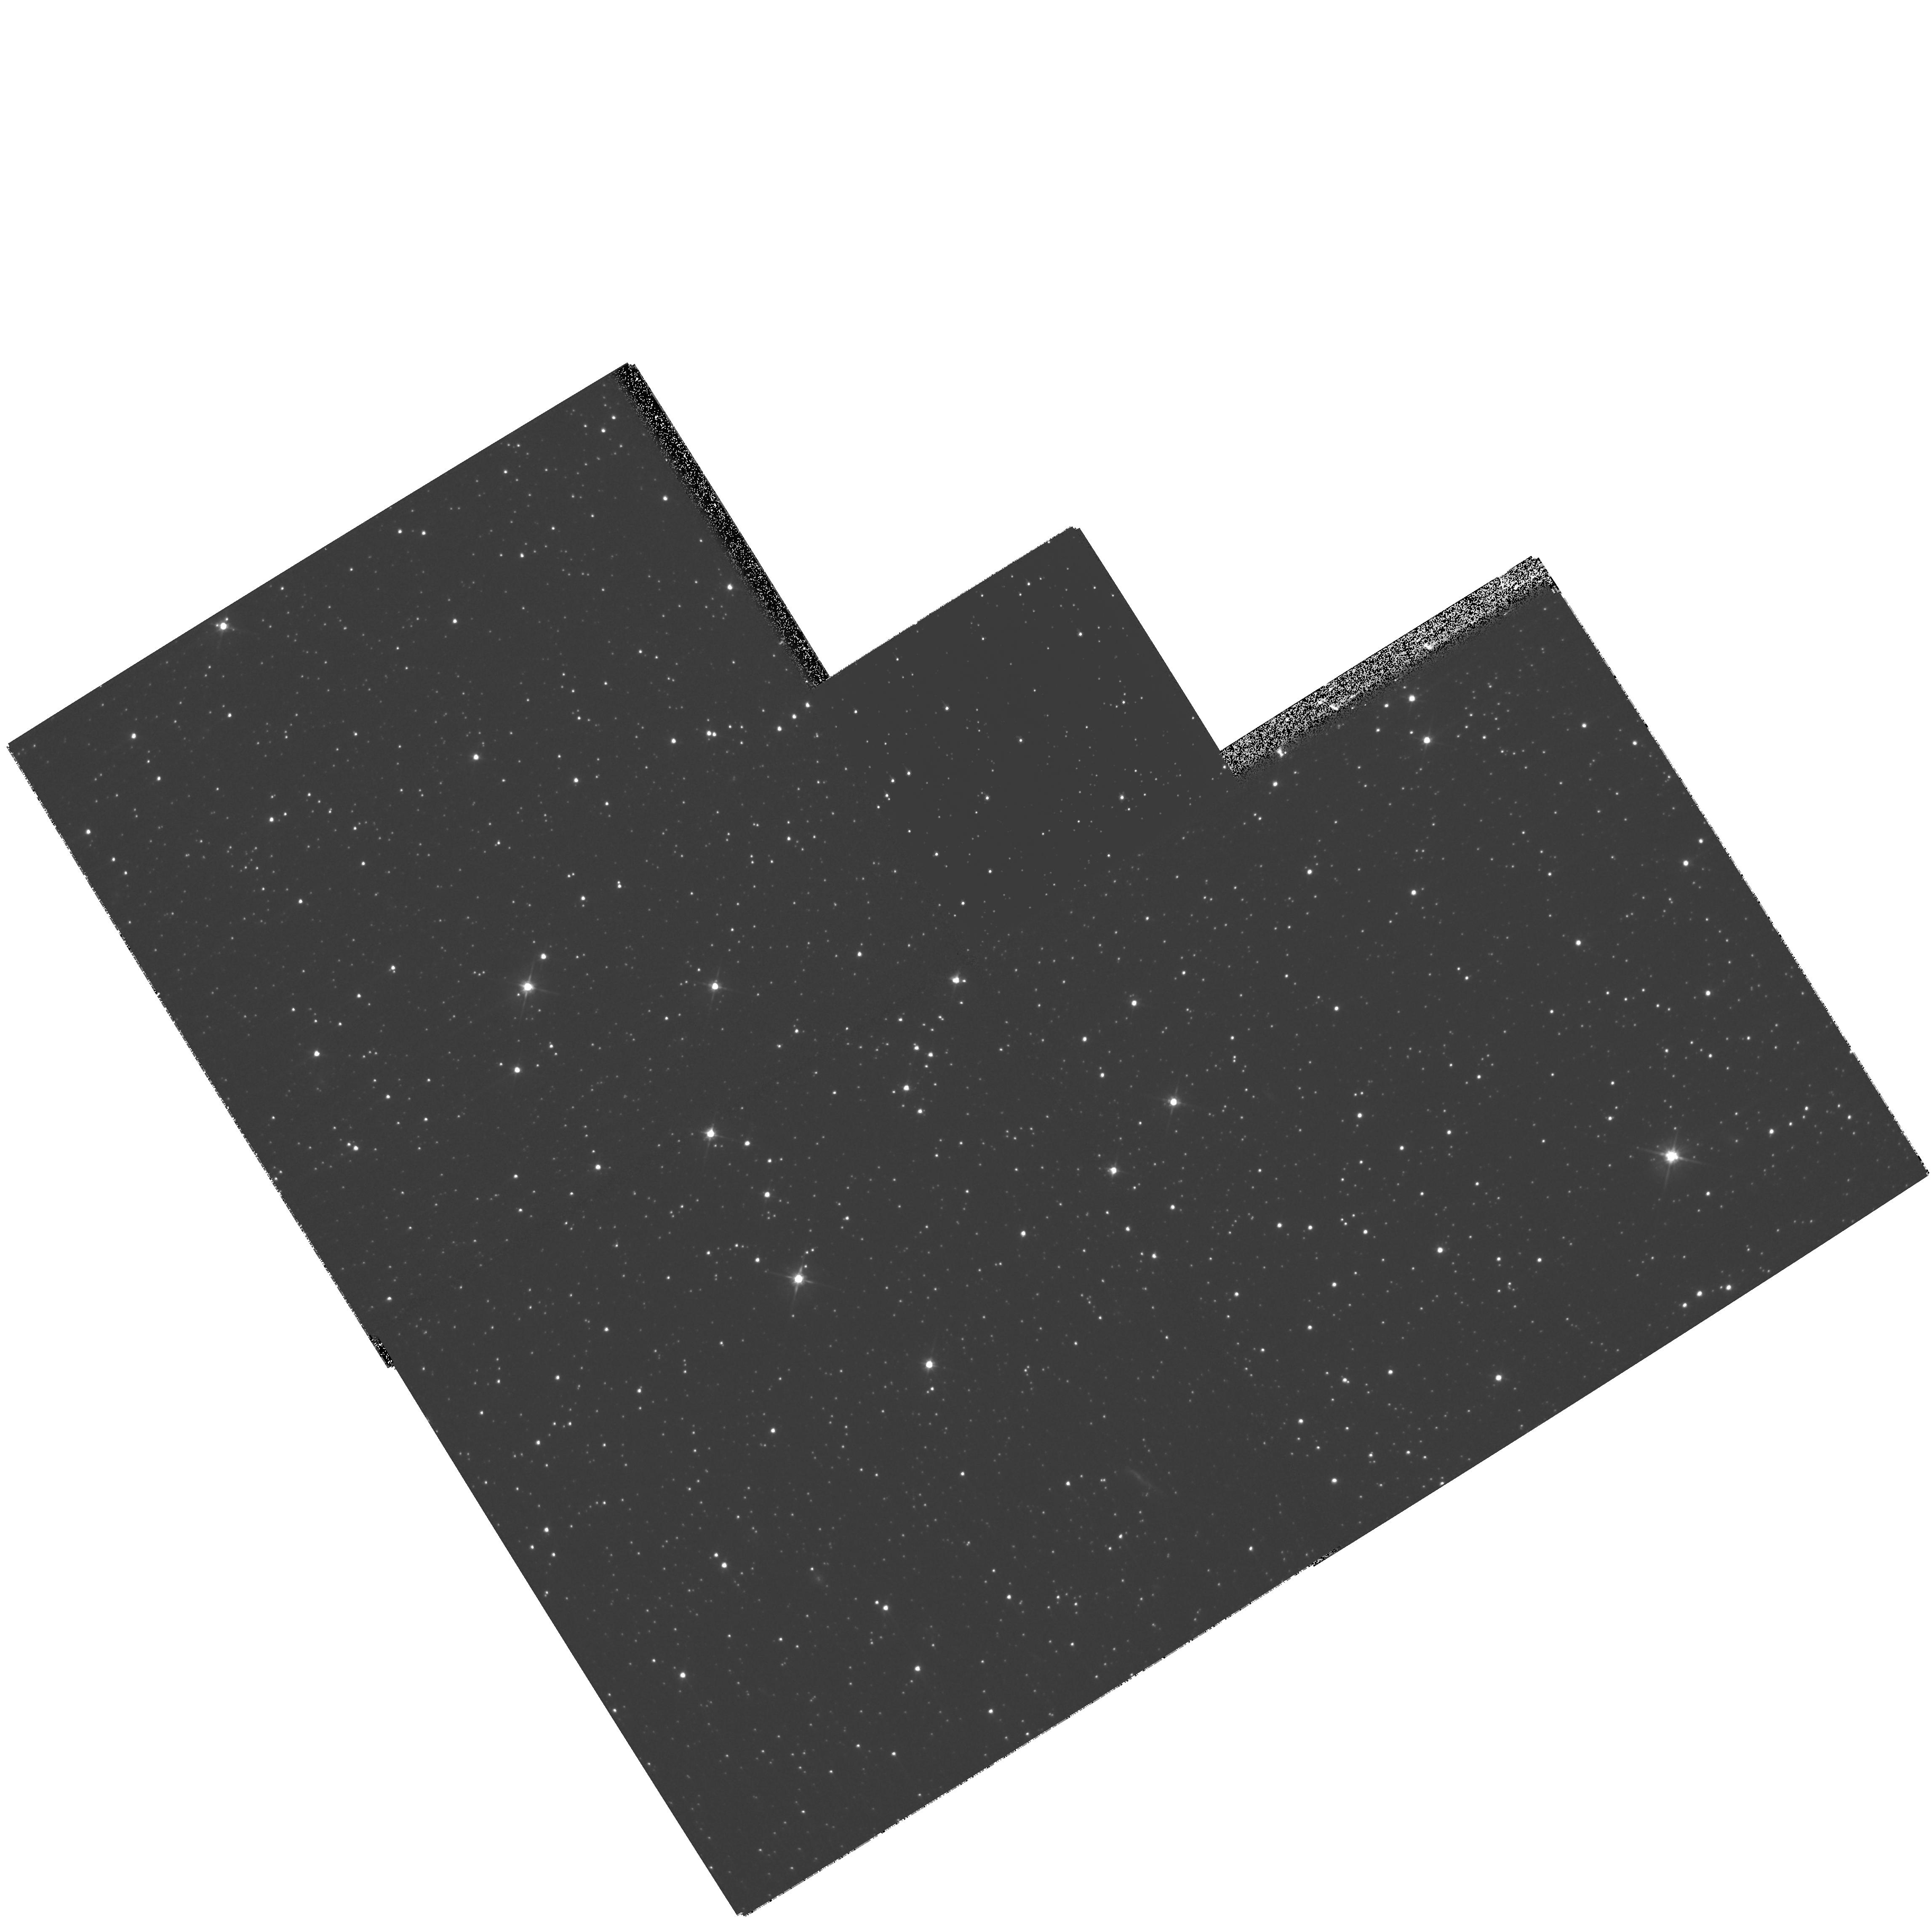
Target: QSO-051504-714338. Instrument: WFPC2/PC. Filter: F606W. Exposure: 13 min. Observation ID: hst_11201_32_wfpc2_pc_f606w_ua1o32

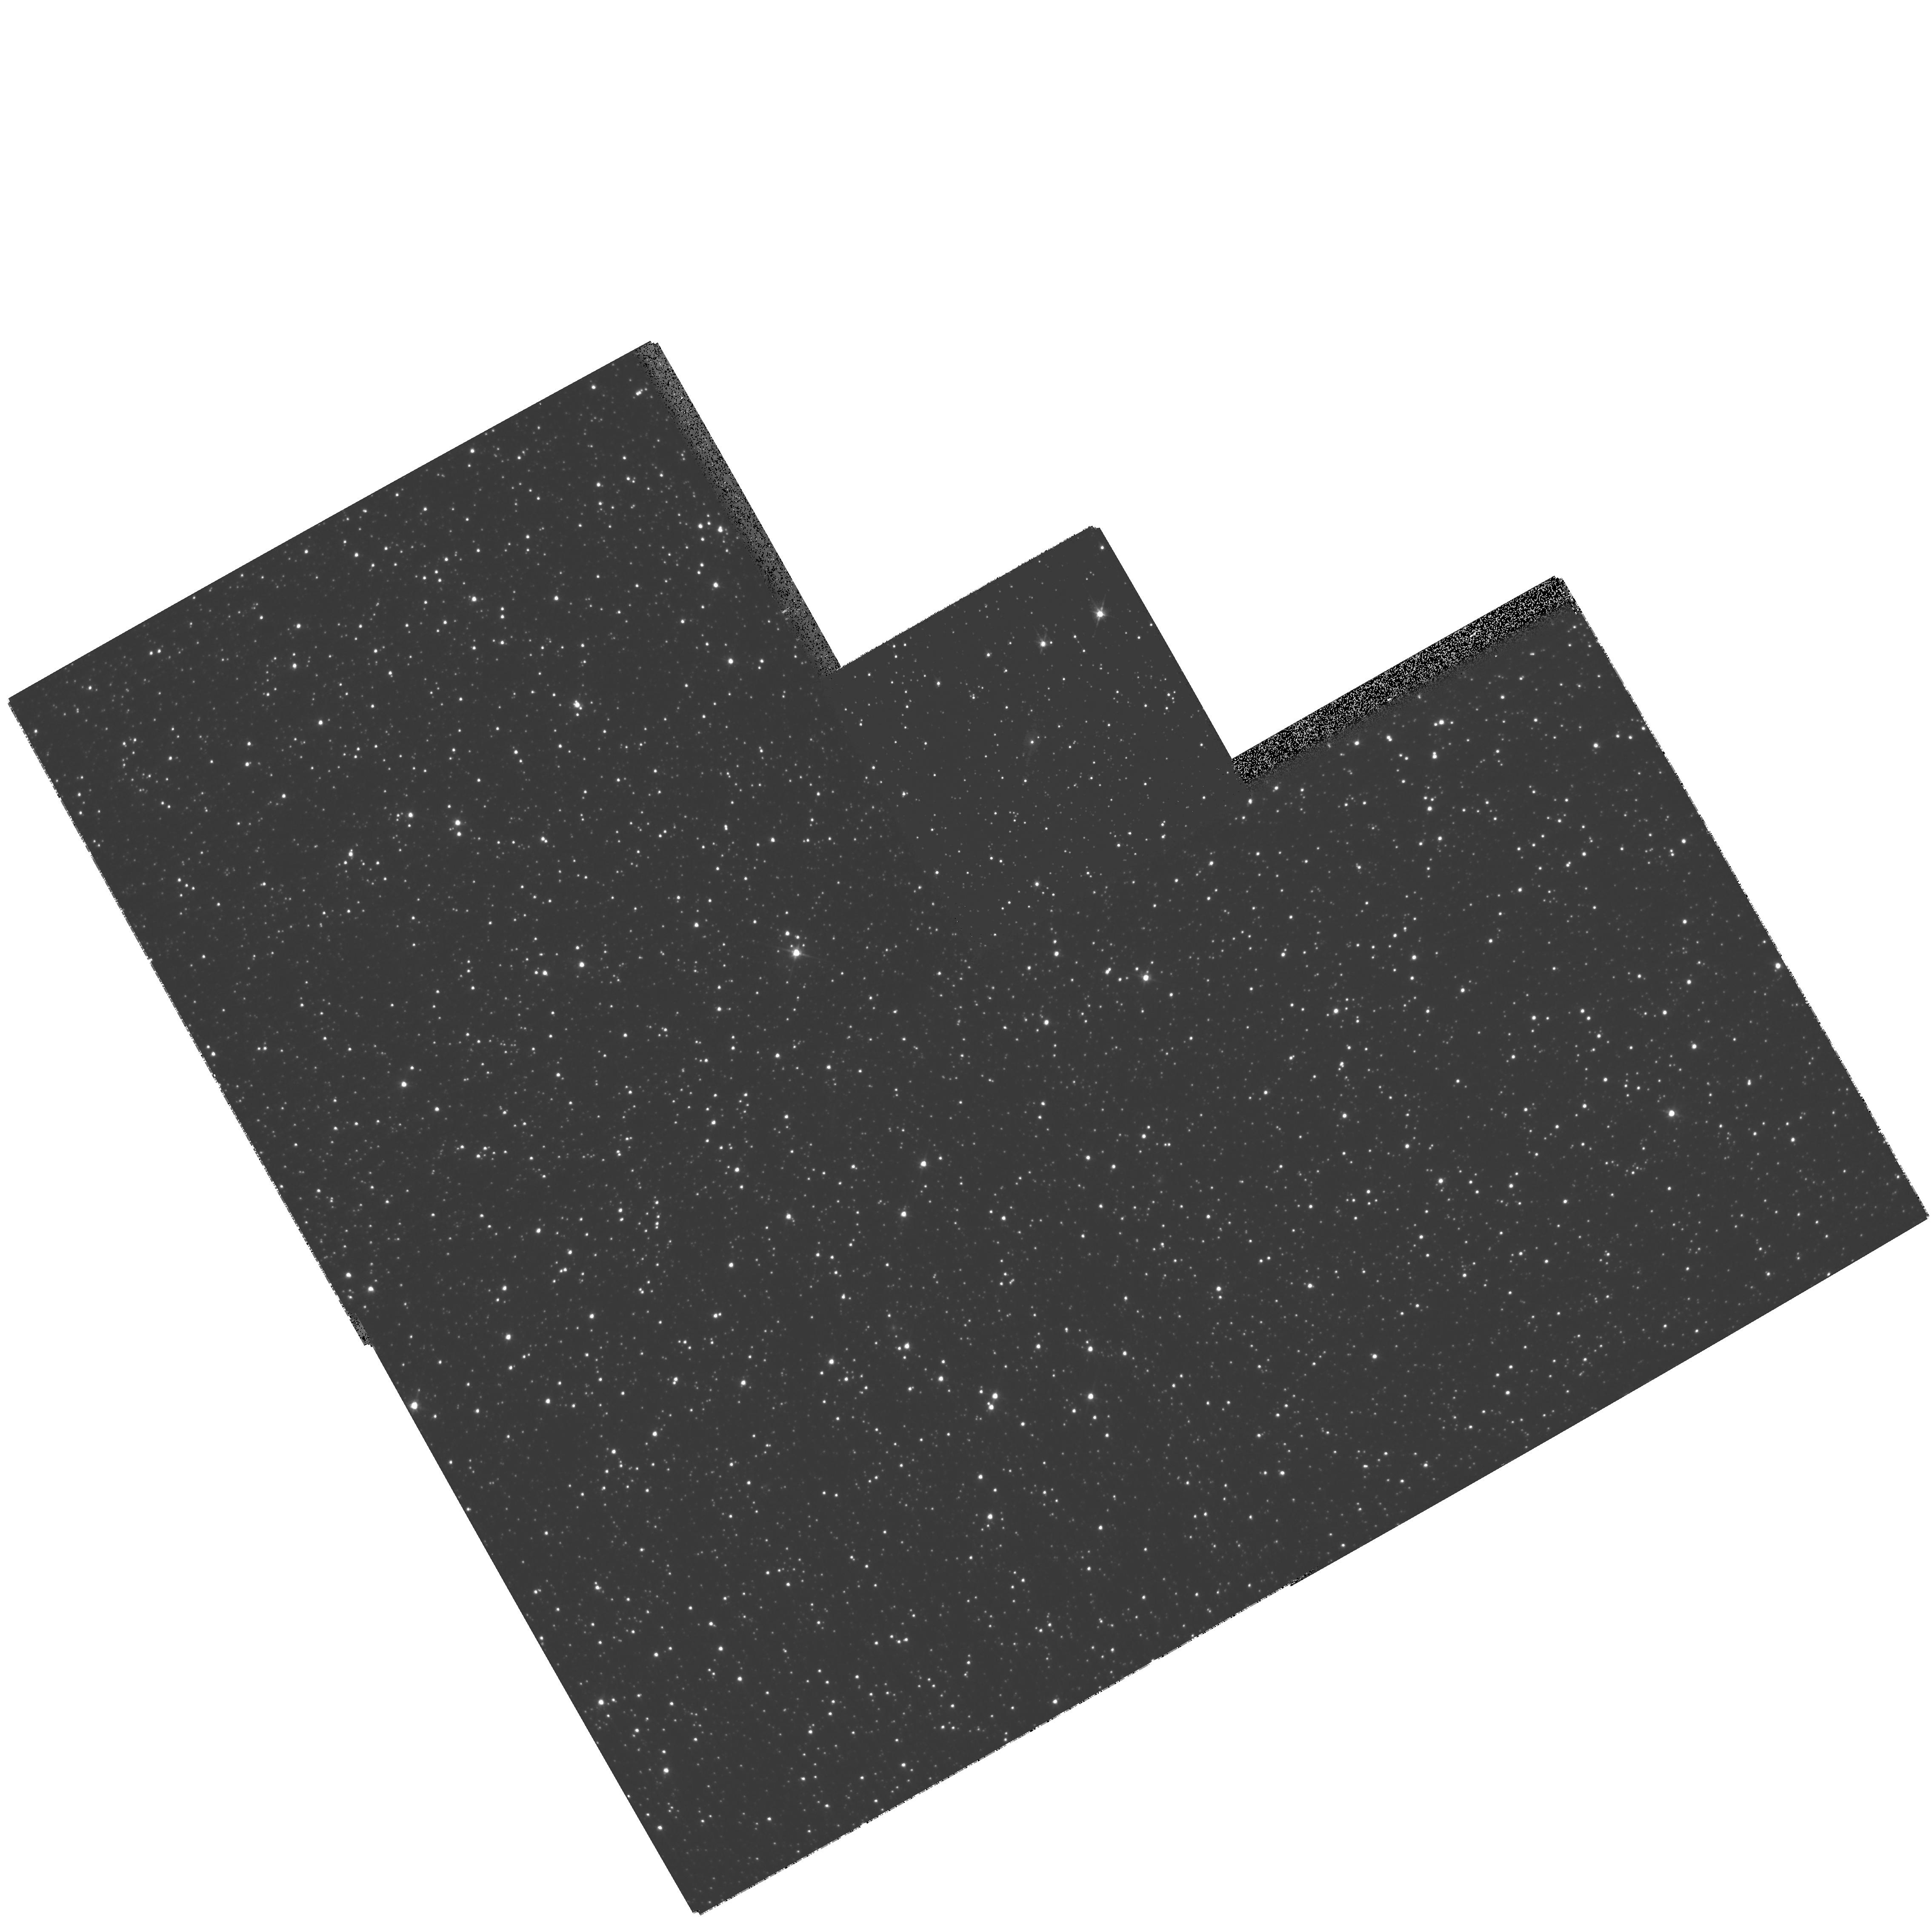
Target: QSO-050634-691047. Instrument: WFPC2/PC. Filter: F606W. Exposure: 8 min. Observation ID: hst_11201_22_wfpc2_pc_f606w_ua1o22

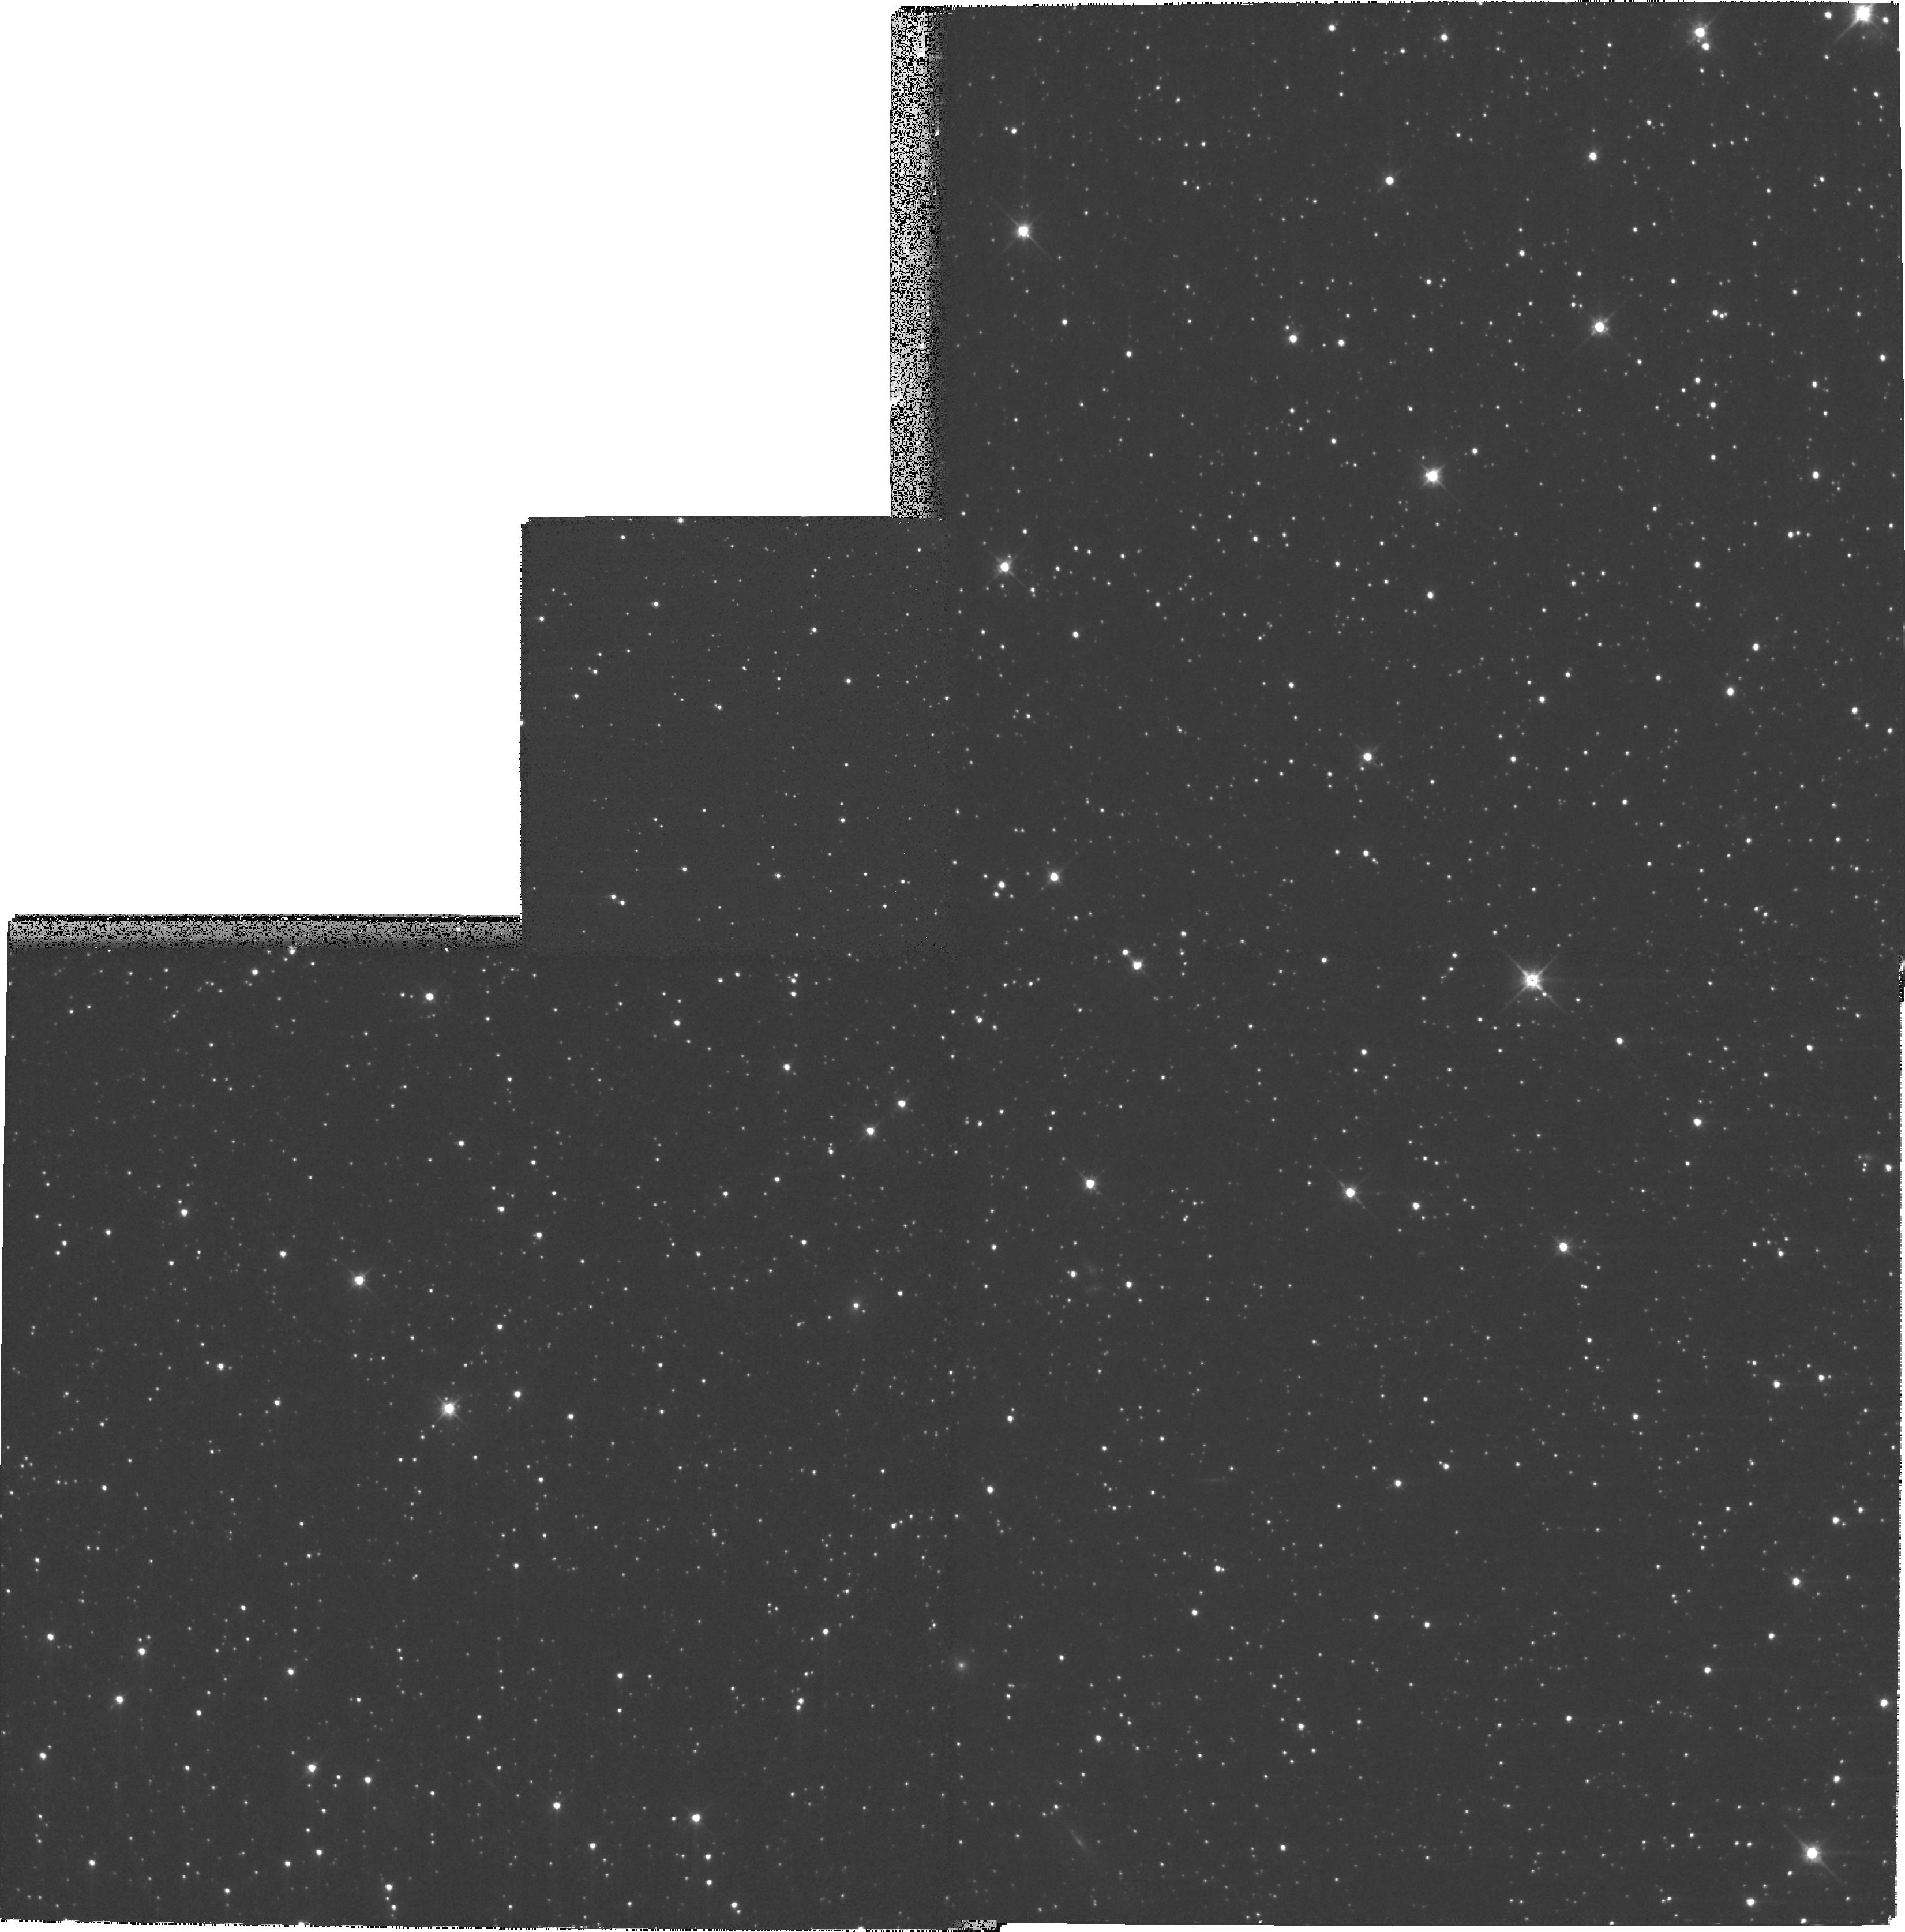
Target: QSO-011141-724947. Instrument: WFPC2/PC. Filter: F606W. Exposure: 13 min. Observation ID: hst_11201_17_wfpc2_pc_f606w_ua1o17

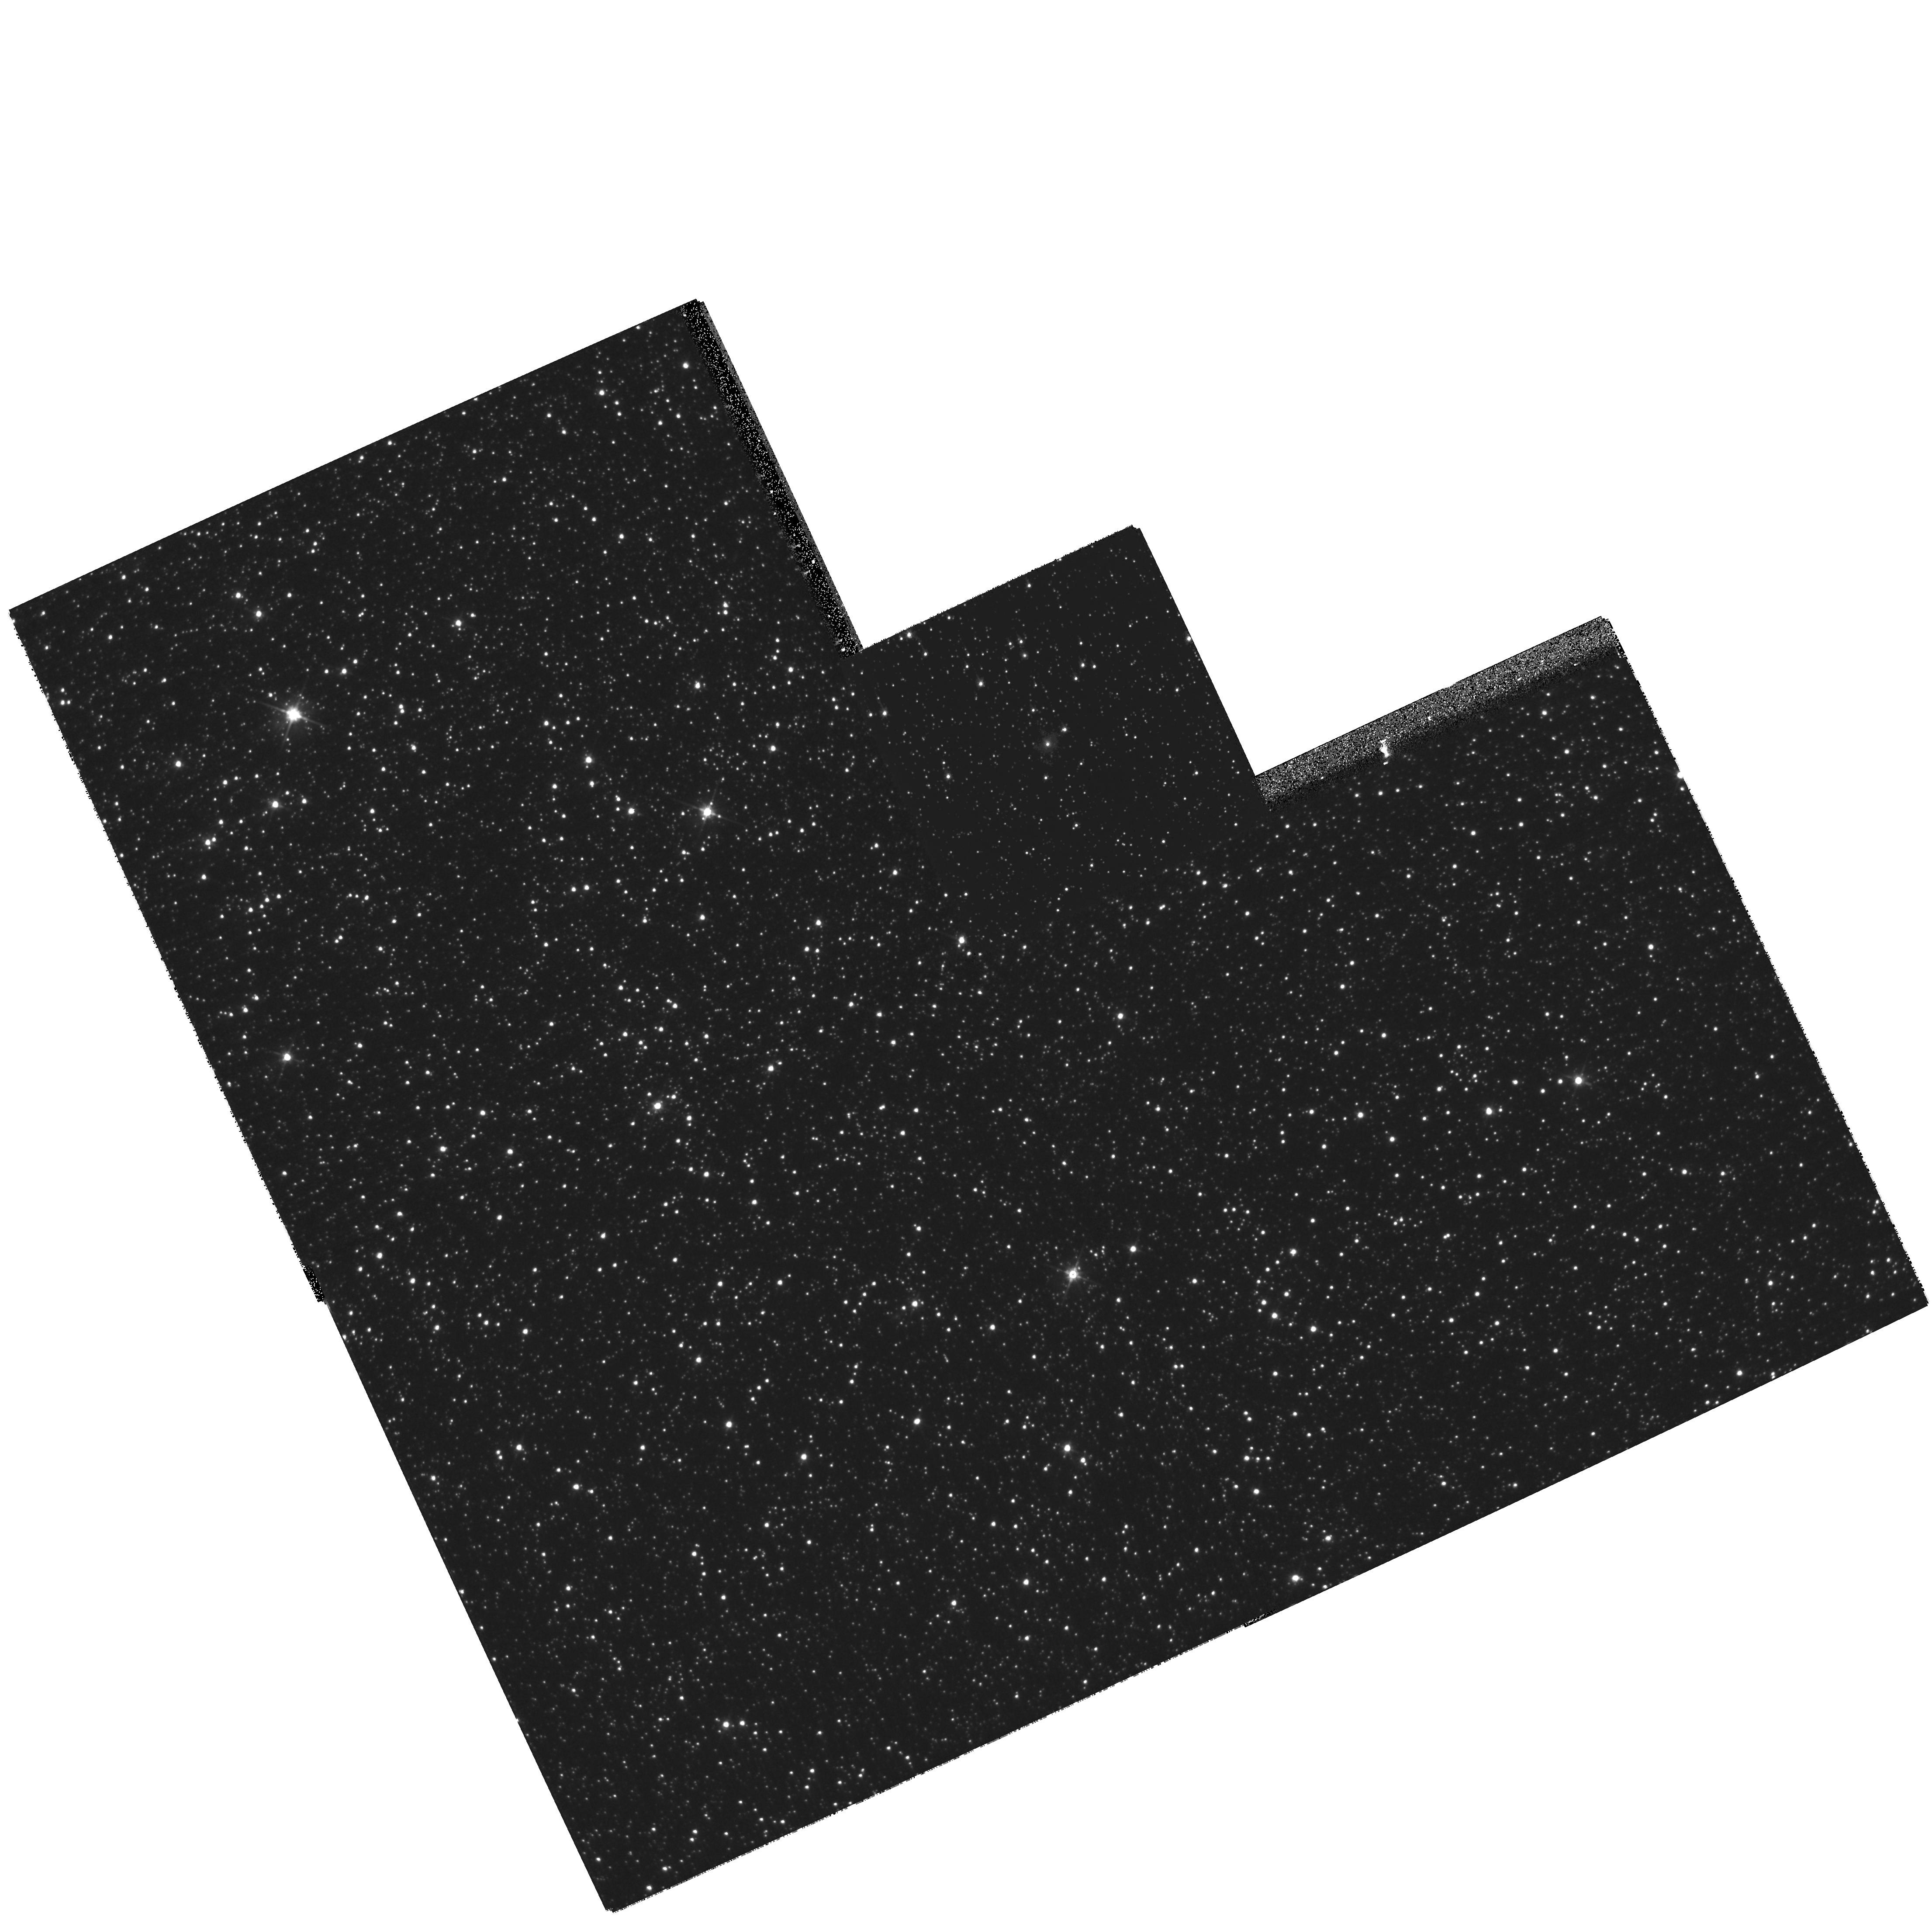
Target: QSO-052402-701108. Instrument: WFPC2/PC. Filter: F606W. Exposure: 8 min. Observation ID: hst_11201_21_wfpc2_pc_f606w_ua1o21

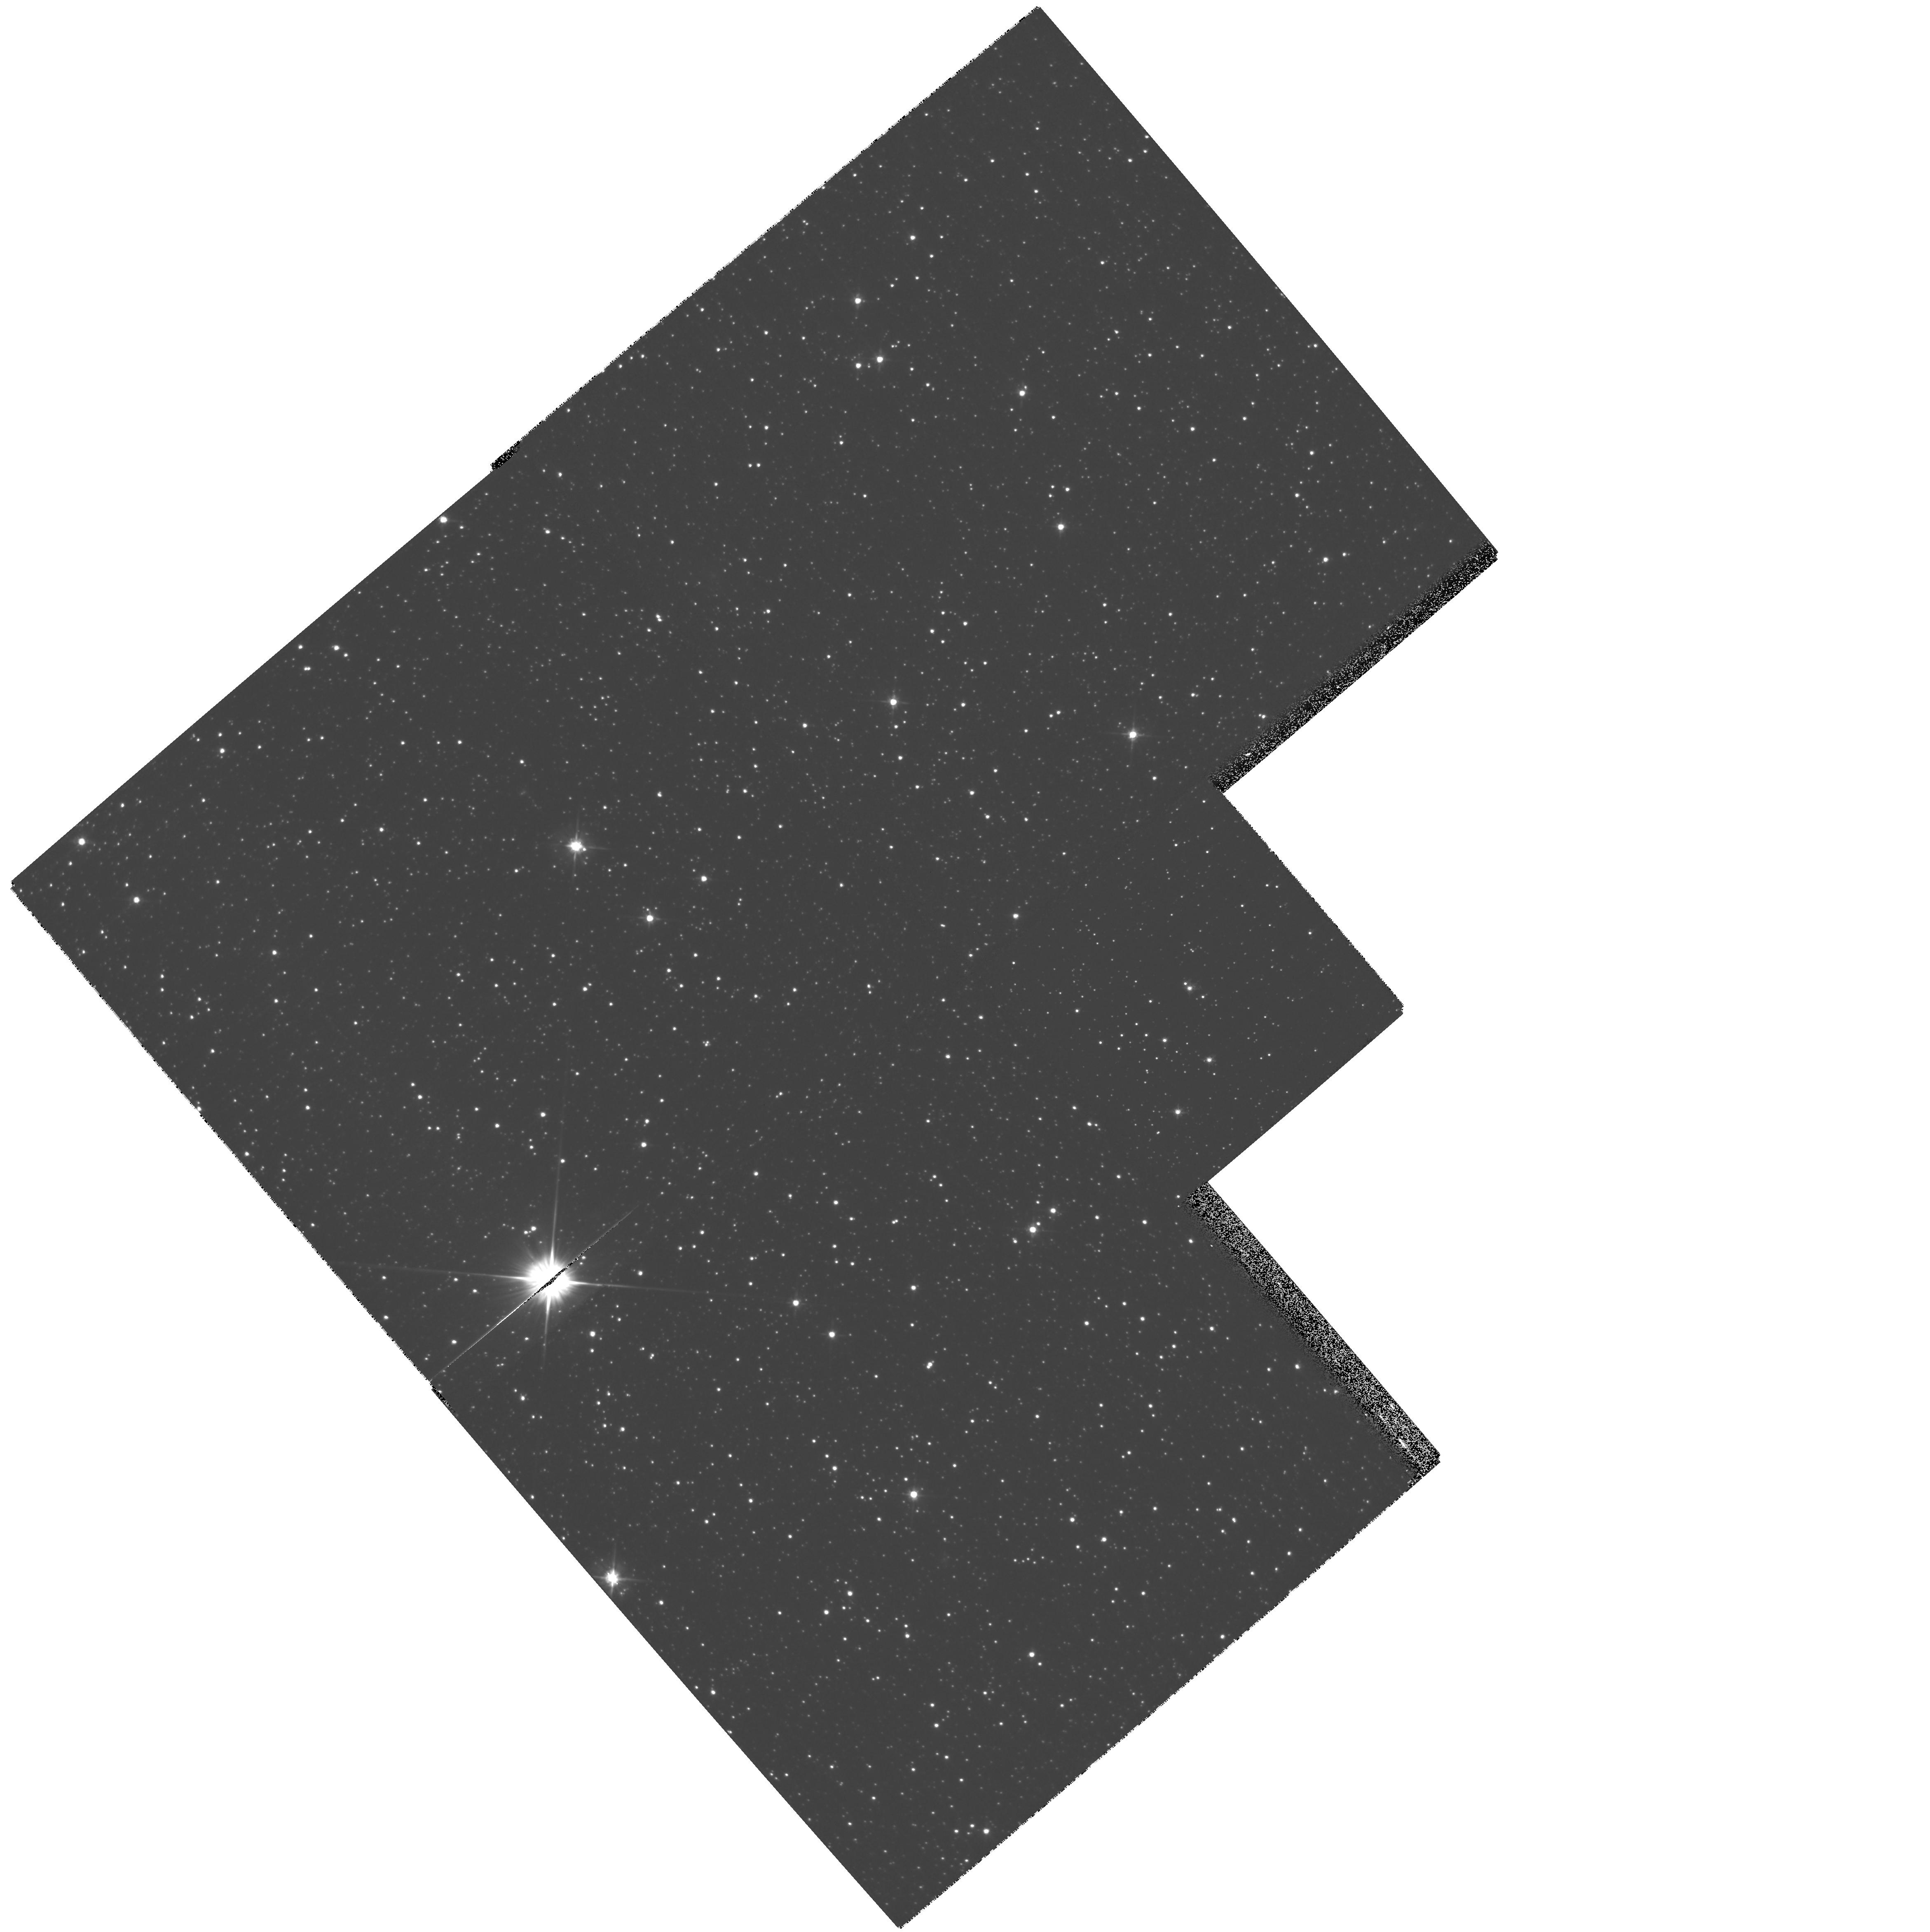
Target: QSO-051628-683702. Instrument: WFPC2/PC. Filter: F606W. Exposure: 8 min. Observation ID: hst_11201_03_wfpc2_pc_f606w_ua1o03

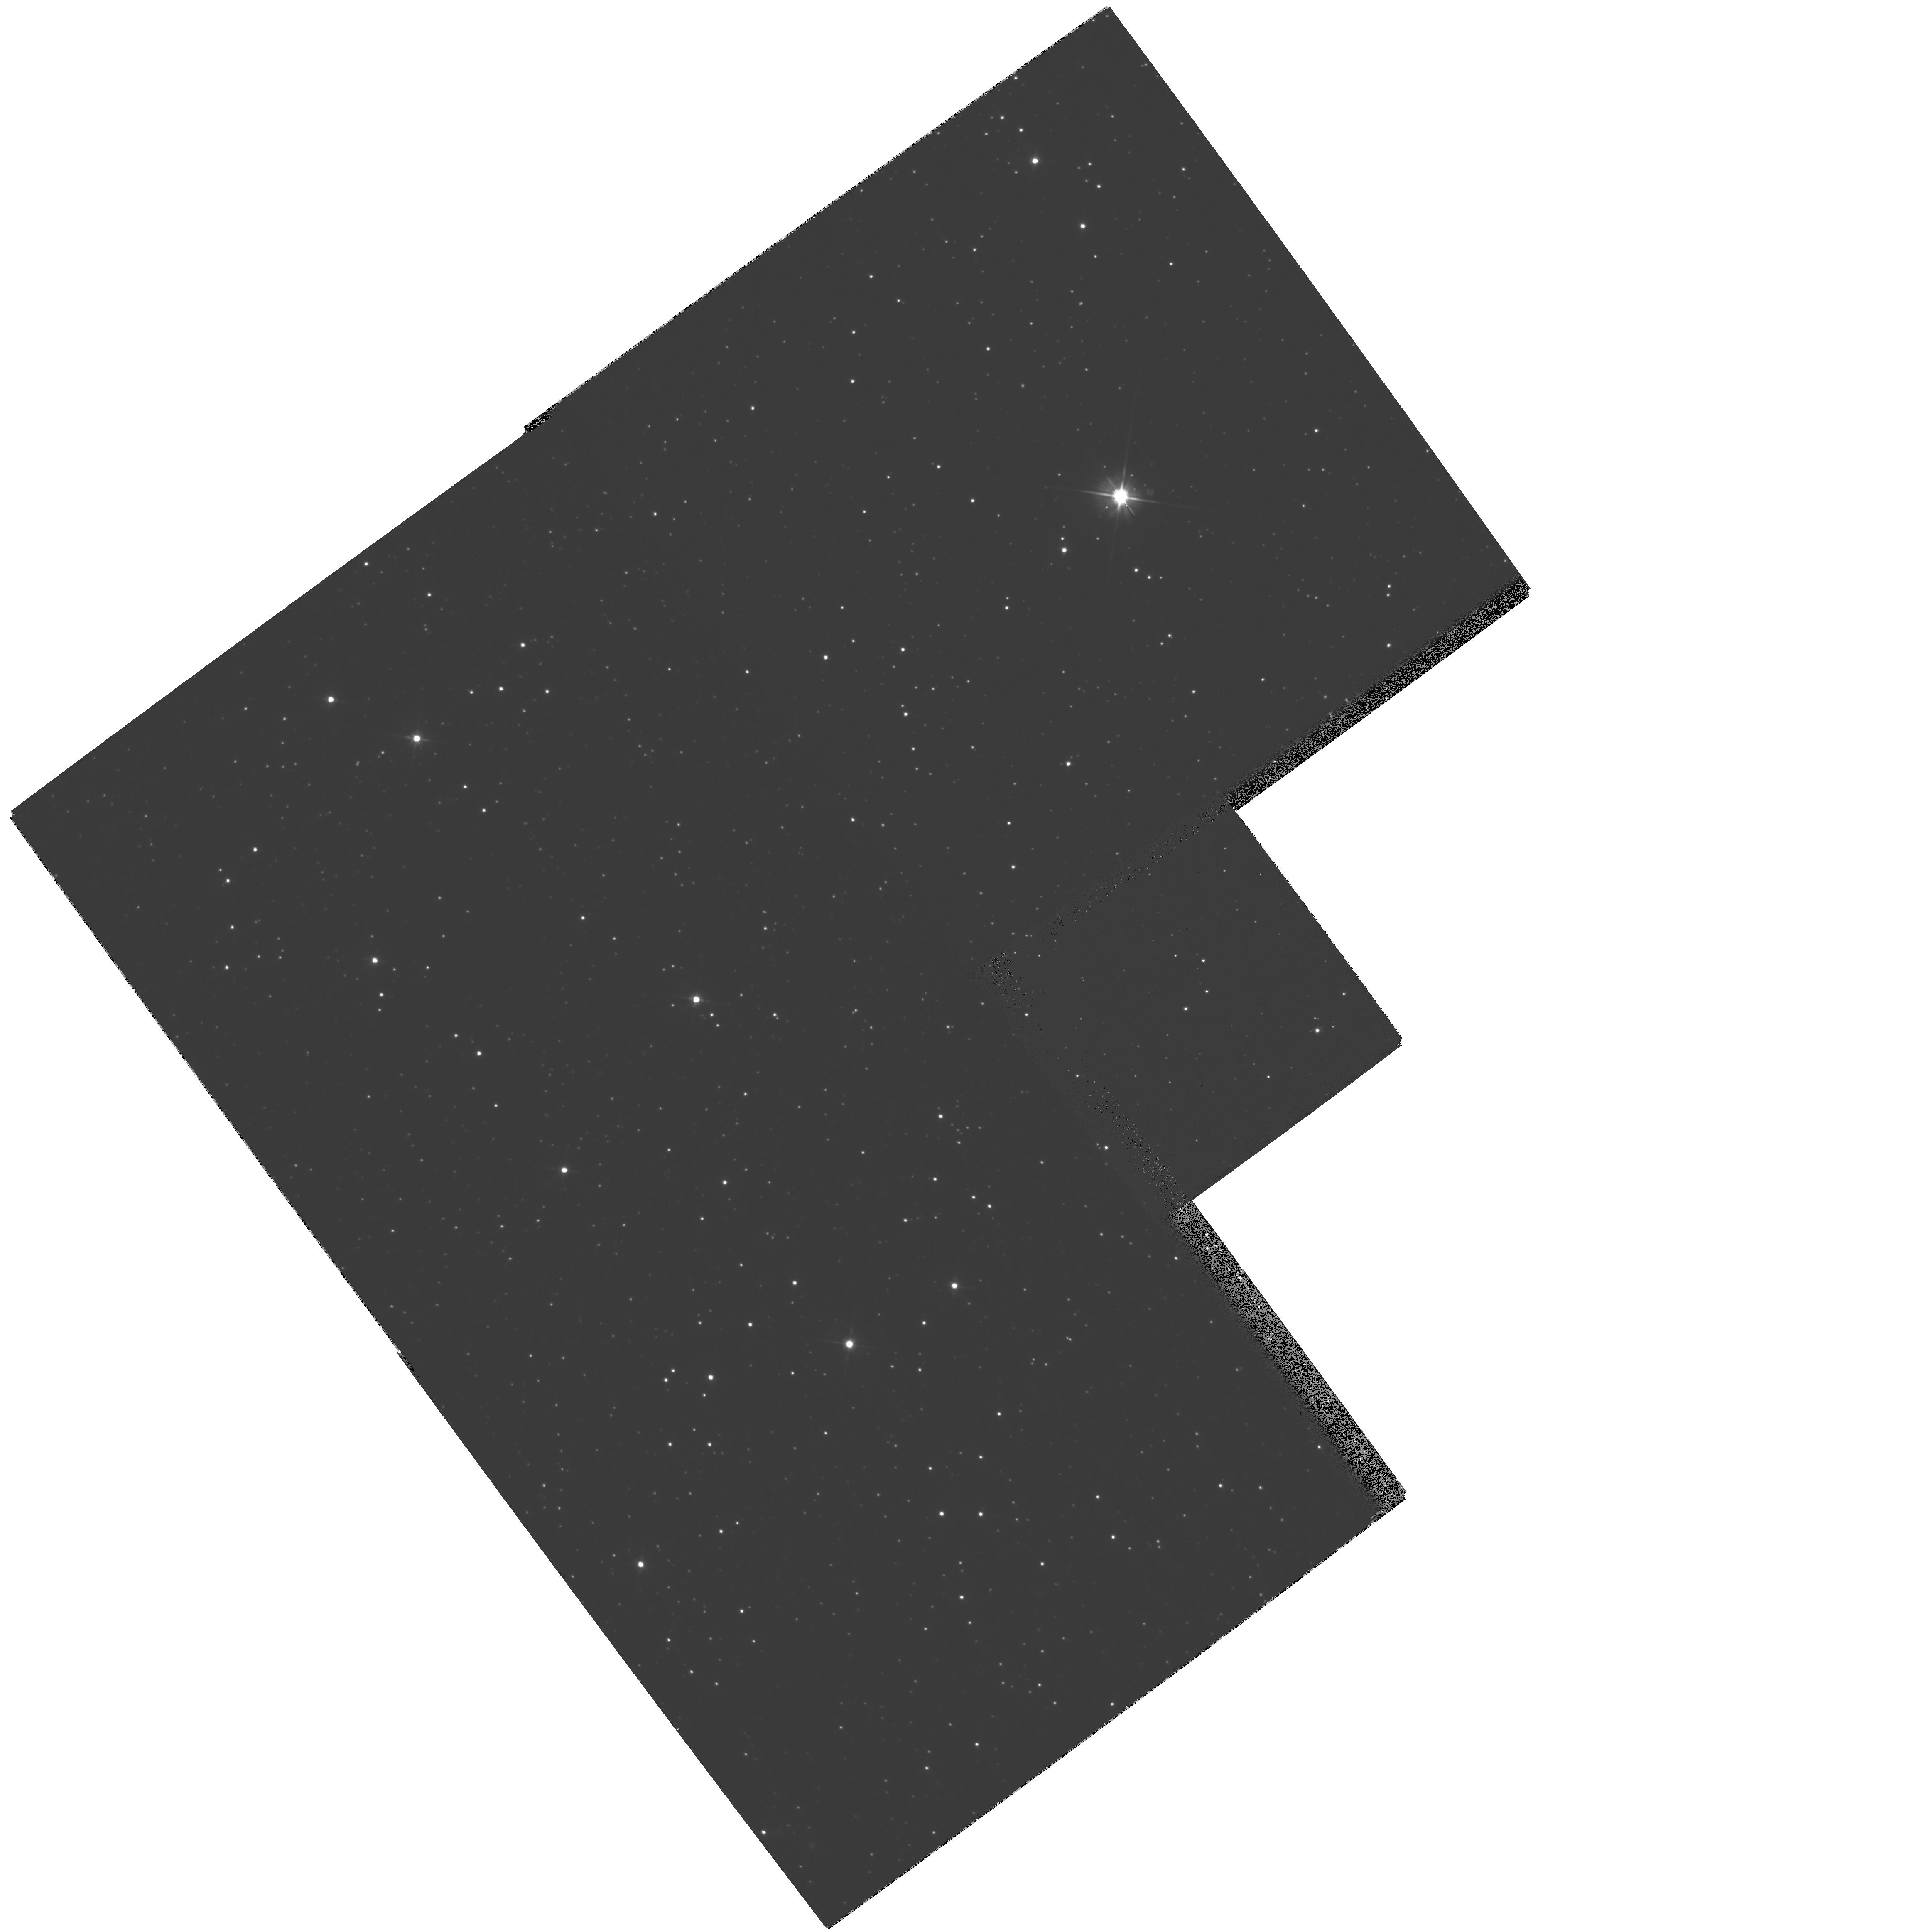
Target: QSO-051636-663436. Instrument: WFPC2/PC. Filter: F606W. Exposure: 8 min. Observation ID: hst_11201_04_wfpc2_pc_f606w_ua1o04

Systemic and Internal motions of the Magellanic Clouds: Third Epoch Images (PI: Kallivayalil, Nitya)

In Cycles 11 and 13 we obtained two epochs of ACS/HRC data for fields in the Magellanic Clouds centered on background quasars. We used these data to determine the proper motions of the LMC and SMC to better than 5% and 15% respectively. These are by far the best determinations of the proper motions of these two galaxies. The results have a number of unexpected implications for the Milky Way-LMC-SMC system. The implied three-dimensional velocities are larger than previously believed, and are not much less than the escape velocity in a standard 10^12 solar mass Milky Way dark halo. Orbit calculations suggest the Clouds may not be bound to the Milky Way or may just be on their first passage, both of which would be unexpected in view of traditional interpretations of the Magellanic Stream. Alternatively, the Milky Way dark halo may be a factor of two more massive than previously believed, which would be surprising in view of other observational constraints. Also, the relative velocity between the LMC and SMC is larger than expected, leaving open the possibility that the Clouds may not be bound to each other. To further verify and refine our results we now request an epoch of WFPC2/PC data for the fields centered on 40 quasars that have at least one epoch of ACS imaging. We request execution in snapshot mode, as in our previous programs, to ensure the most efficient use of HST resources. A third epoch of data of these fields will provide crucial information to verify that there are no residual systematic effects in our previous measurements. More importantly, it will increase the time baseline from 2 to 5 yrs and will increase the number of fields with at least two epochs of data. This will reduce our uncertainties correspondingly, so that we can better address whether the Clouds are indeed bound to each other and to the Milky Way. It will also allow us to constrain the internal motions of various populations within the Clouds, and will allow us to determine a distance to the LMC using rotational parallax.